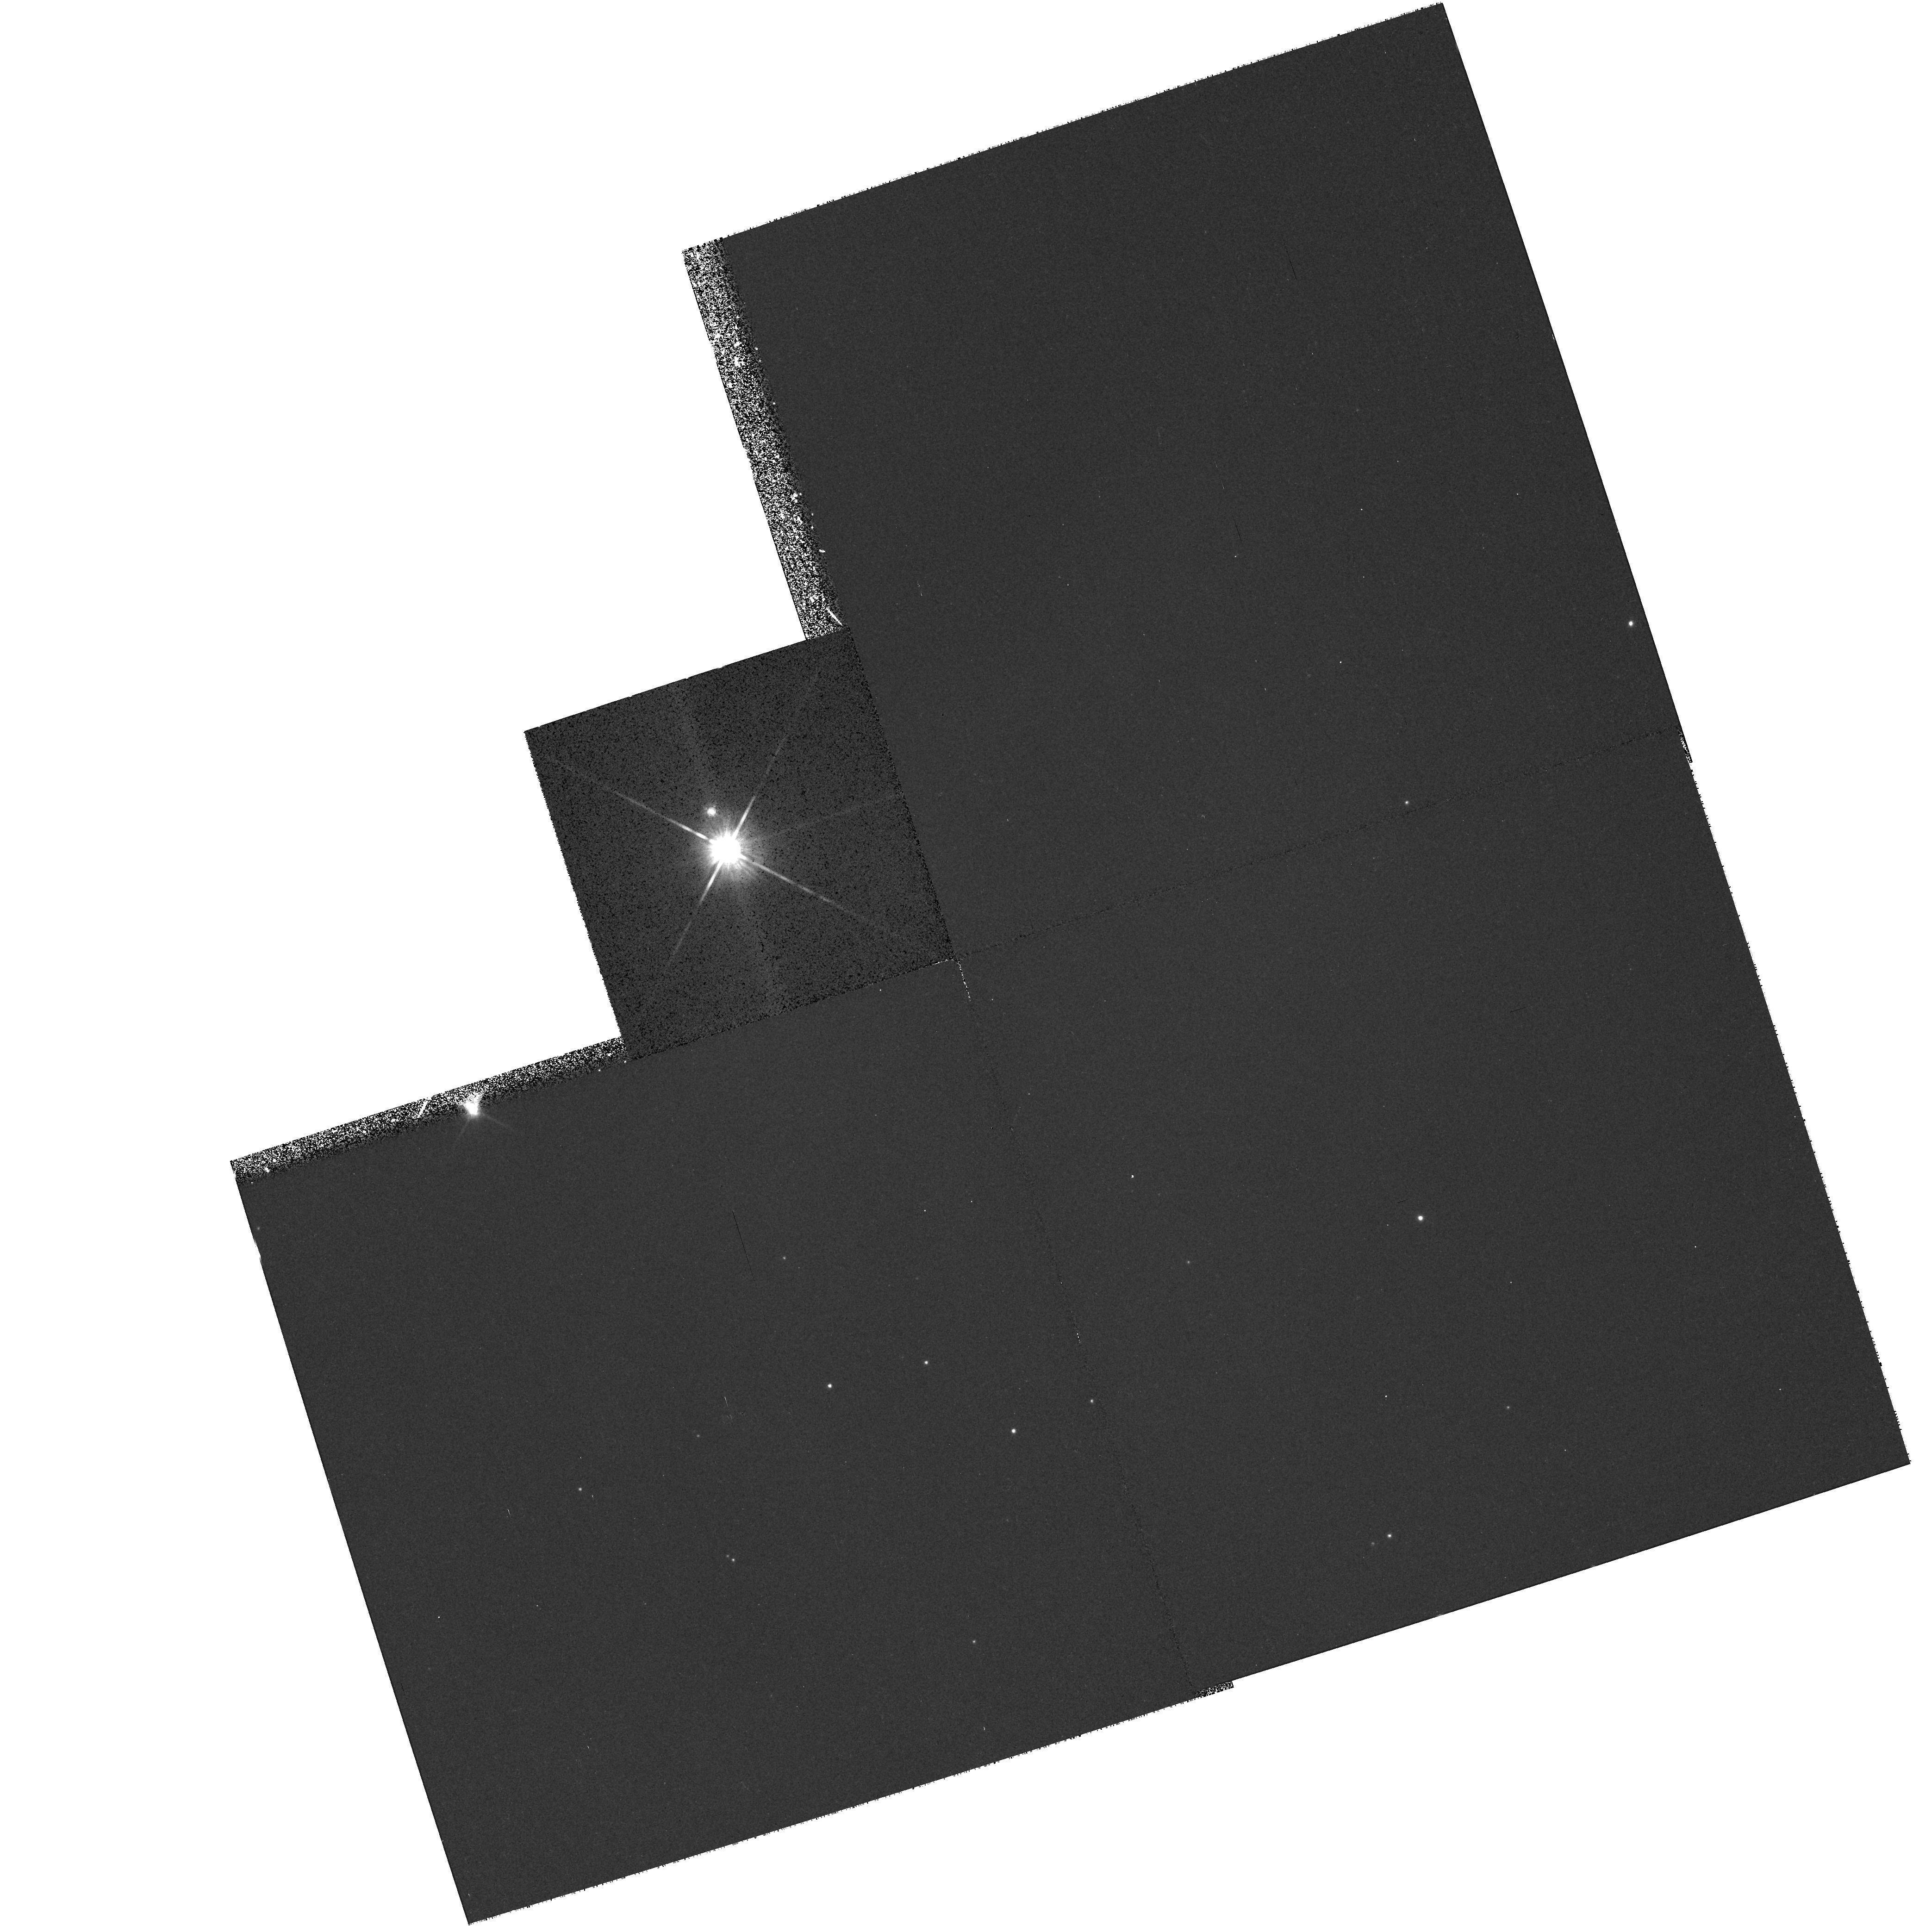
Target: V892-TAU. Instrument: WFPC2/PC. Filter: F814W. Exposure: 14 min. Observation ID: hst_6681_06_wfpc2_pc_f814w_u4cj06

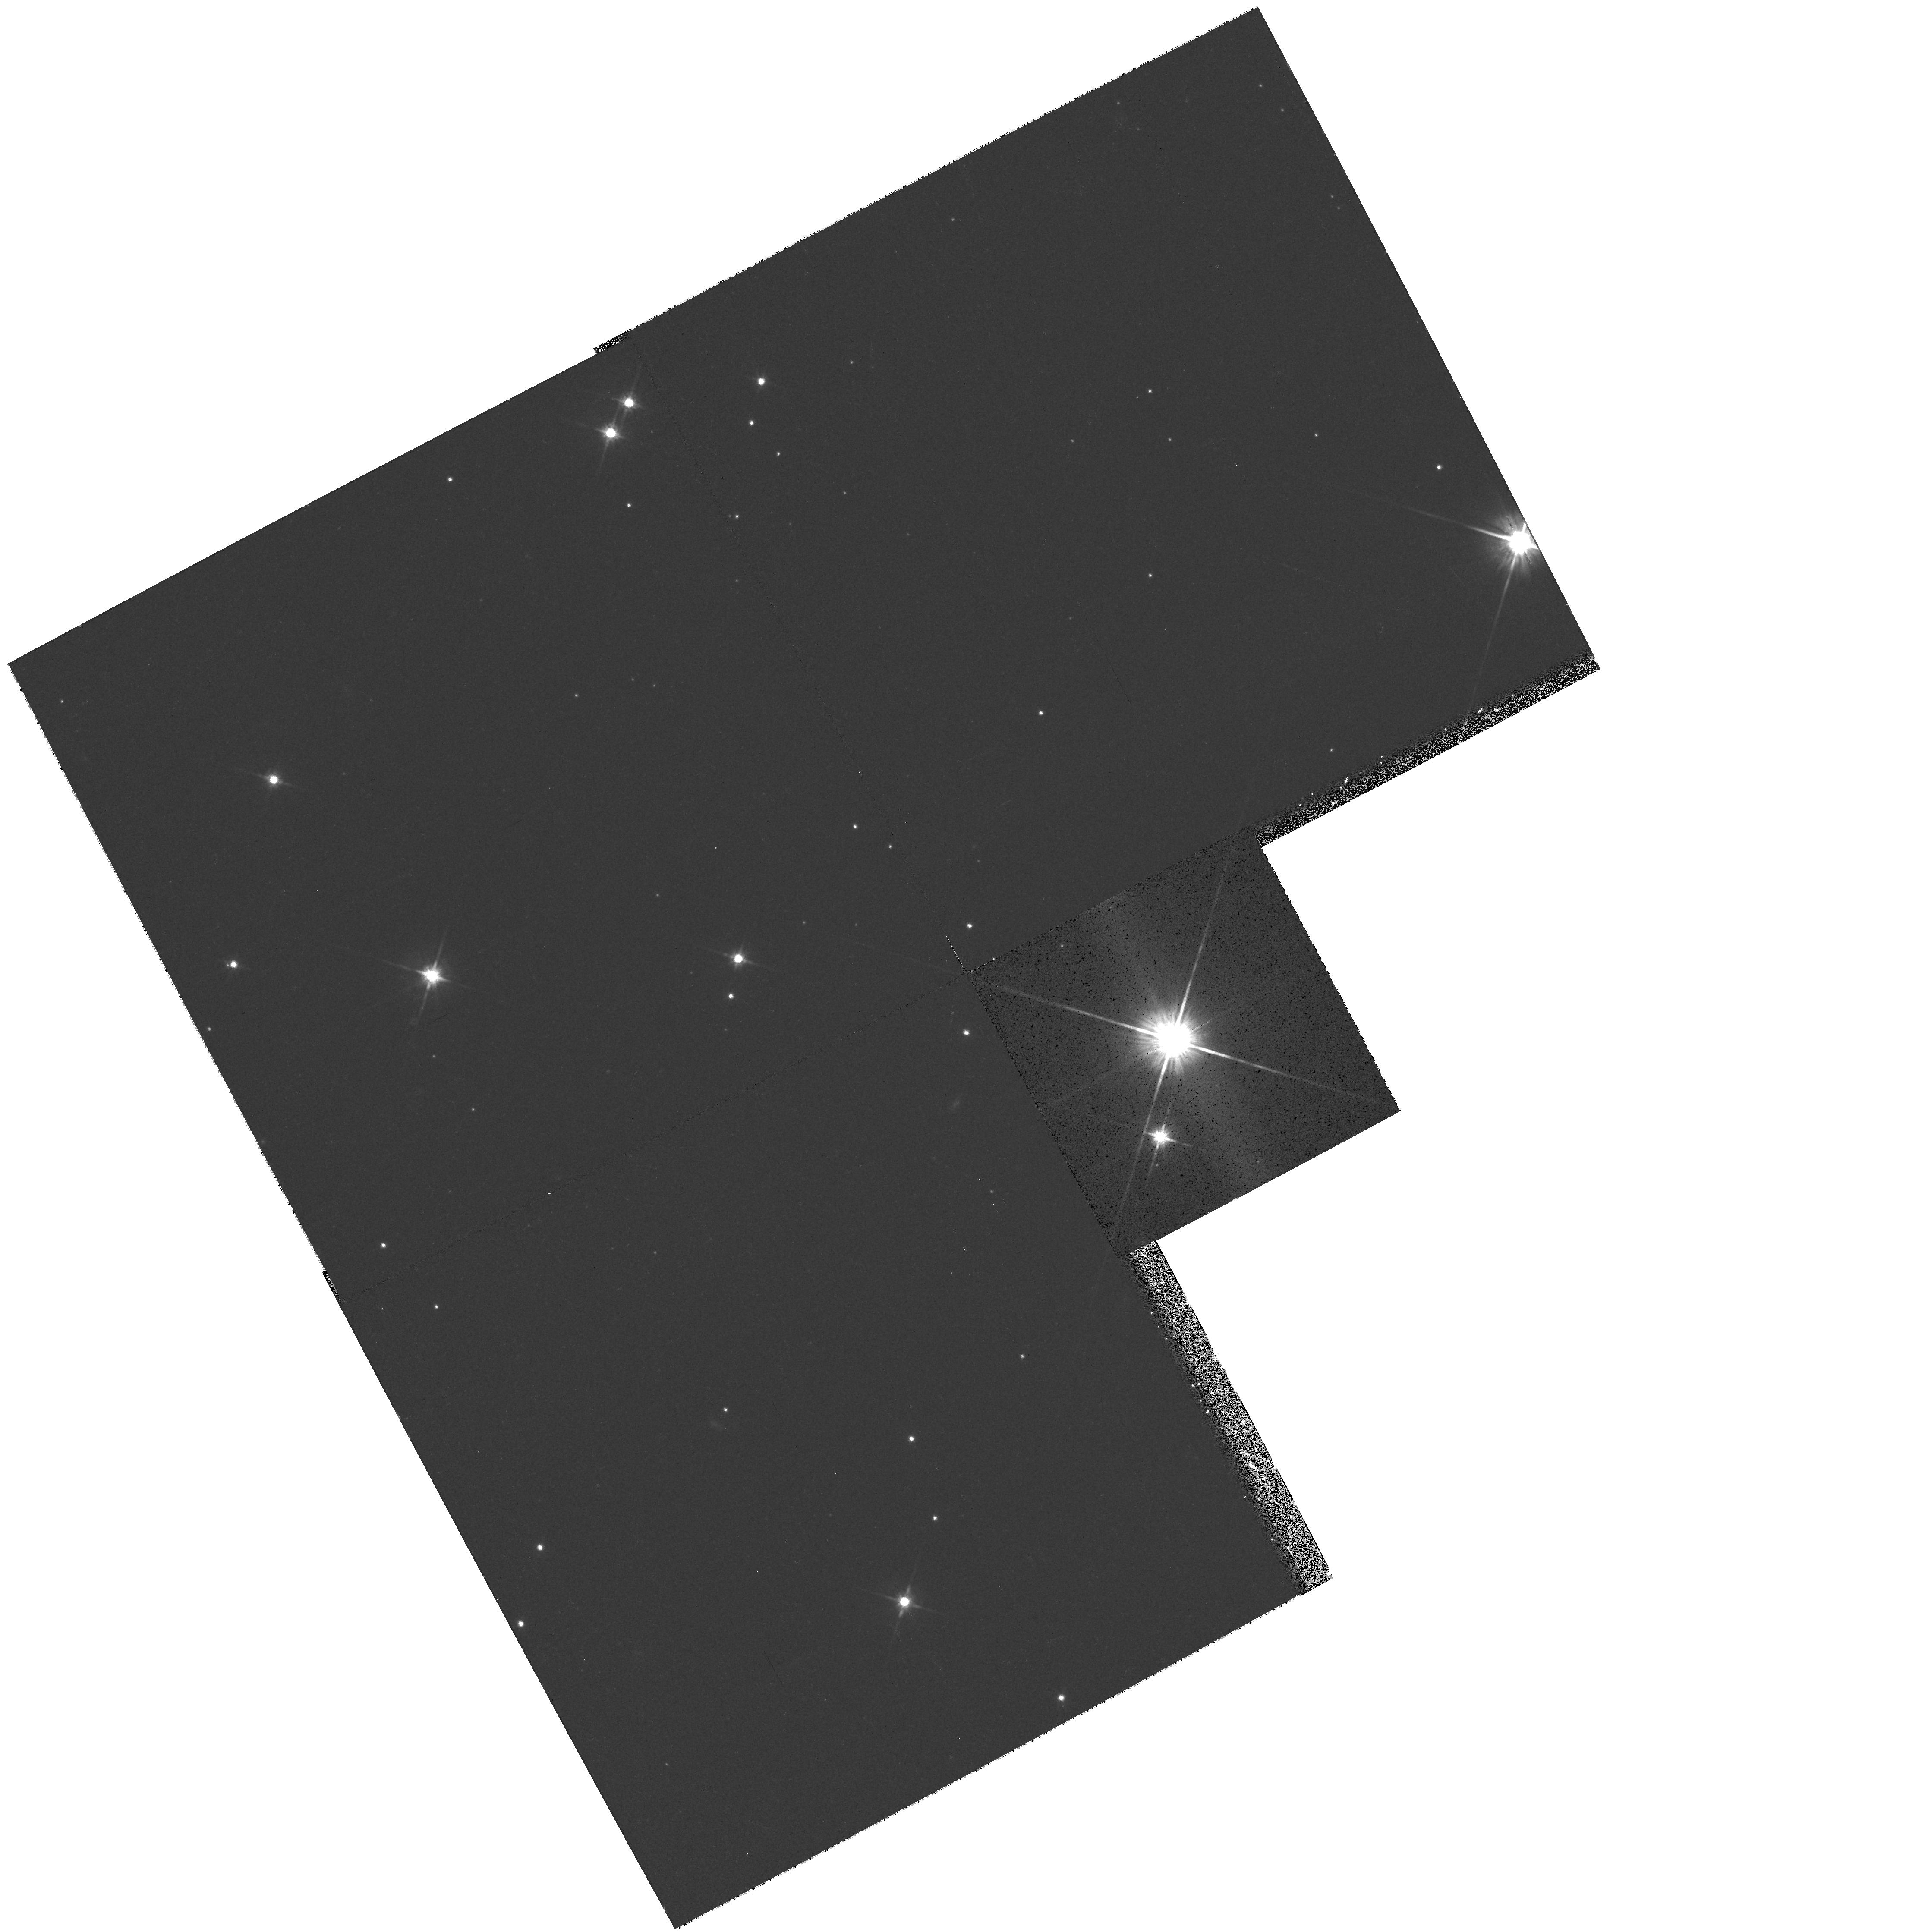
Target: V819-TAU. Instrument: WFPC2/PC. Filter: F814W. Exposure: 14 min. Observation ID: hst_6681_01_wfpc2_pc_f814w_u4cj01

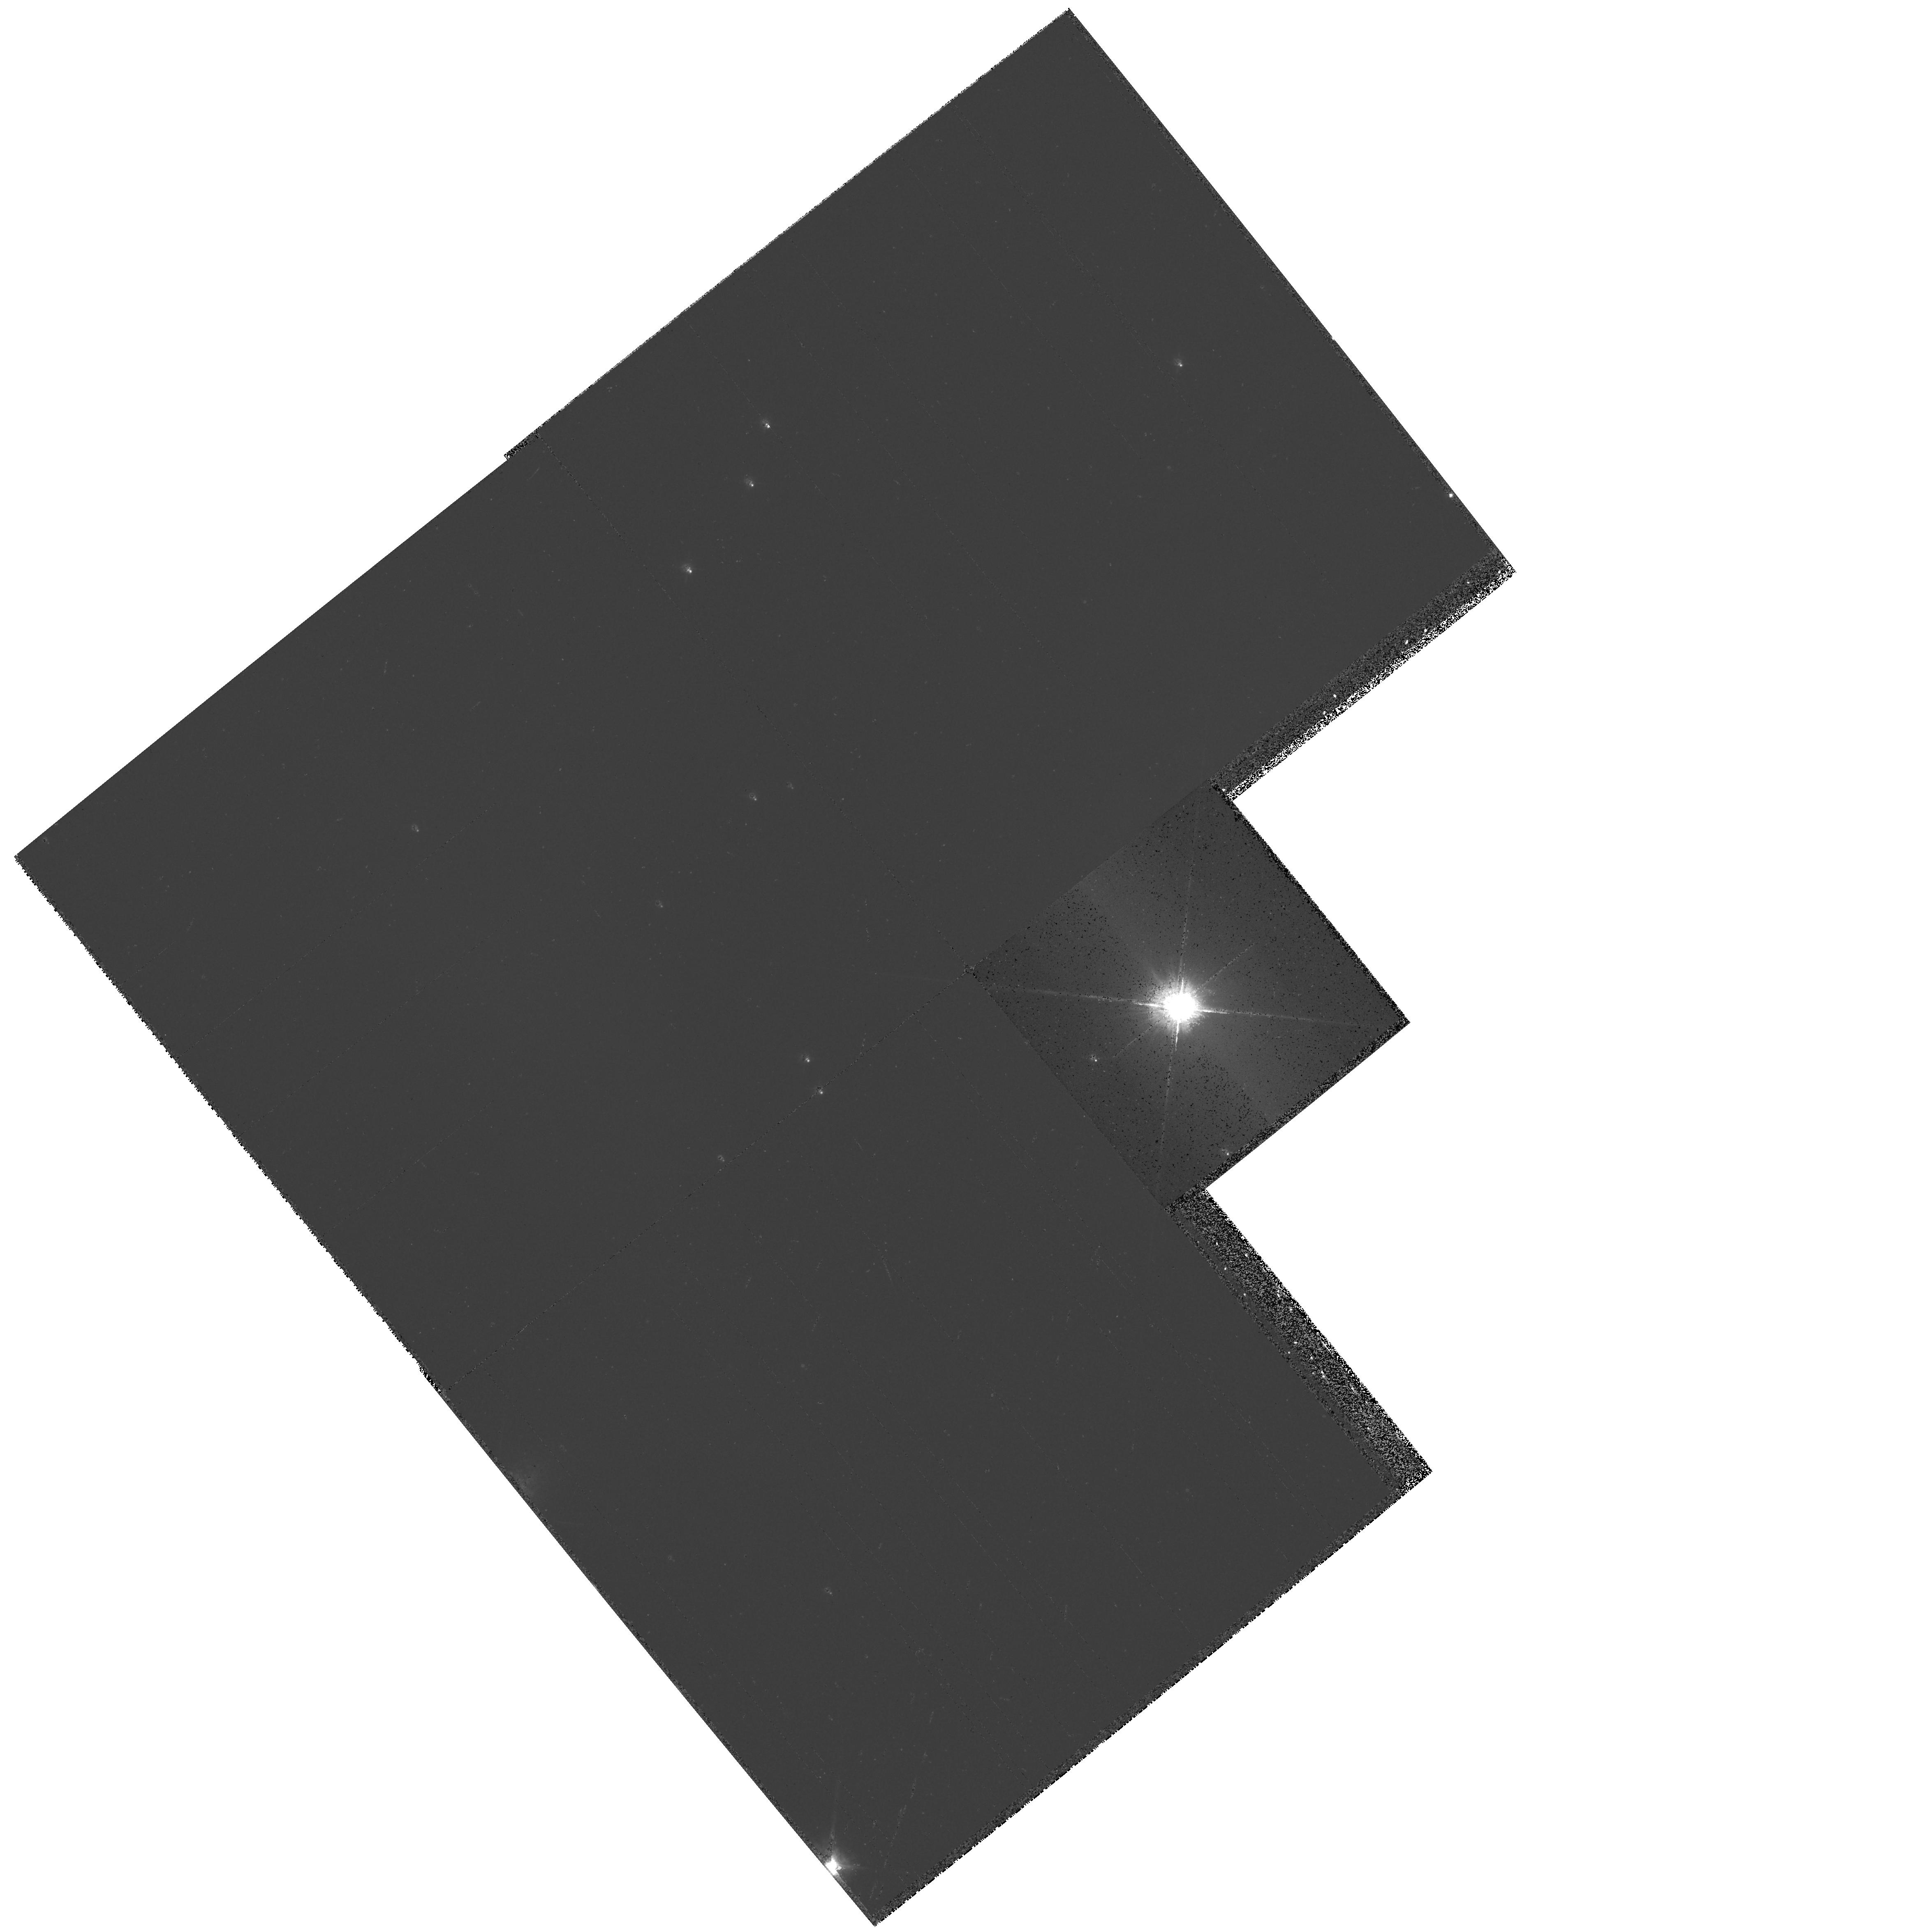
Target: RY-TAU. Instrument: WFPC2/PC. Filter: F675W. Exposure: 4 min. Observation ID: hst_6681_04_wfpc2_pc_f675w_u4cj04

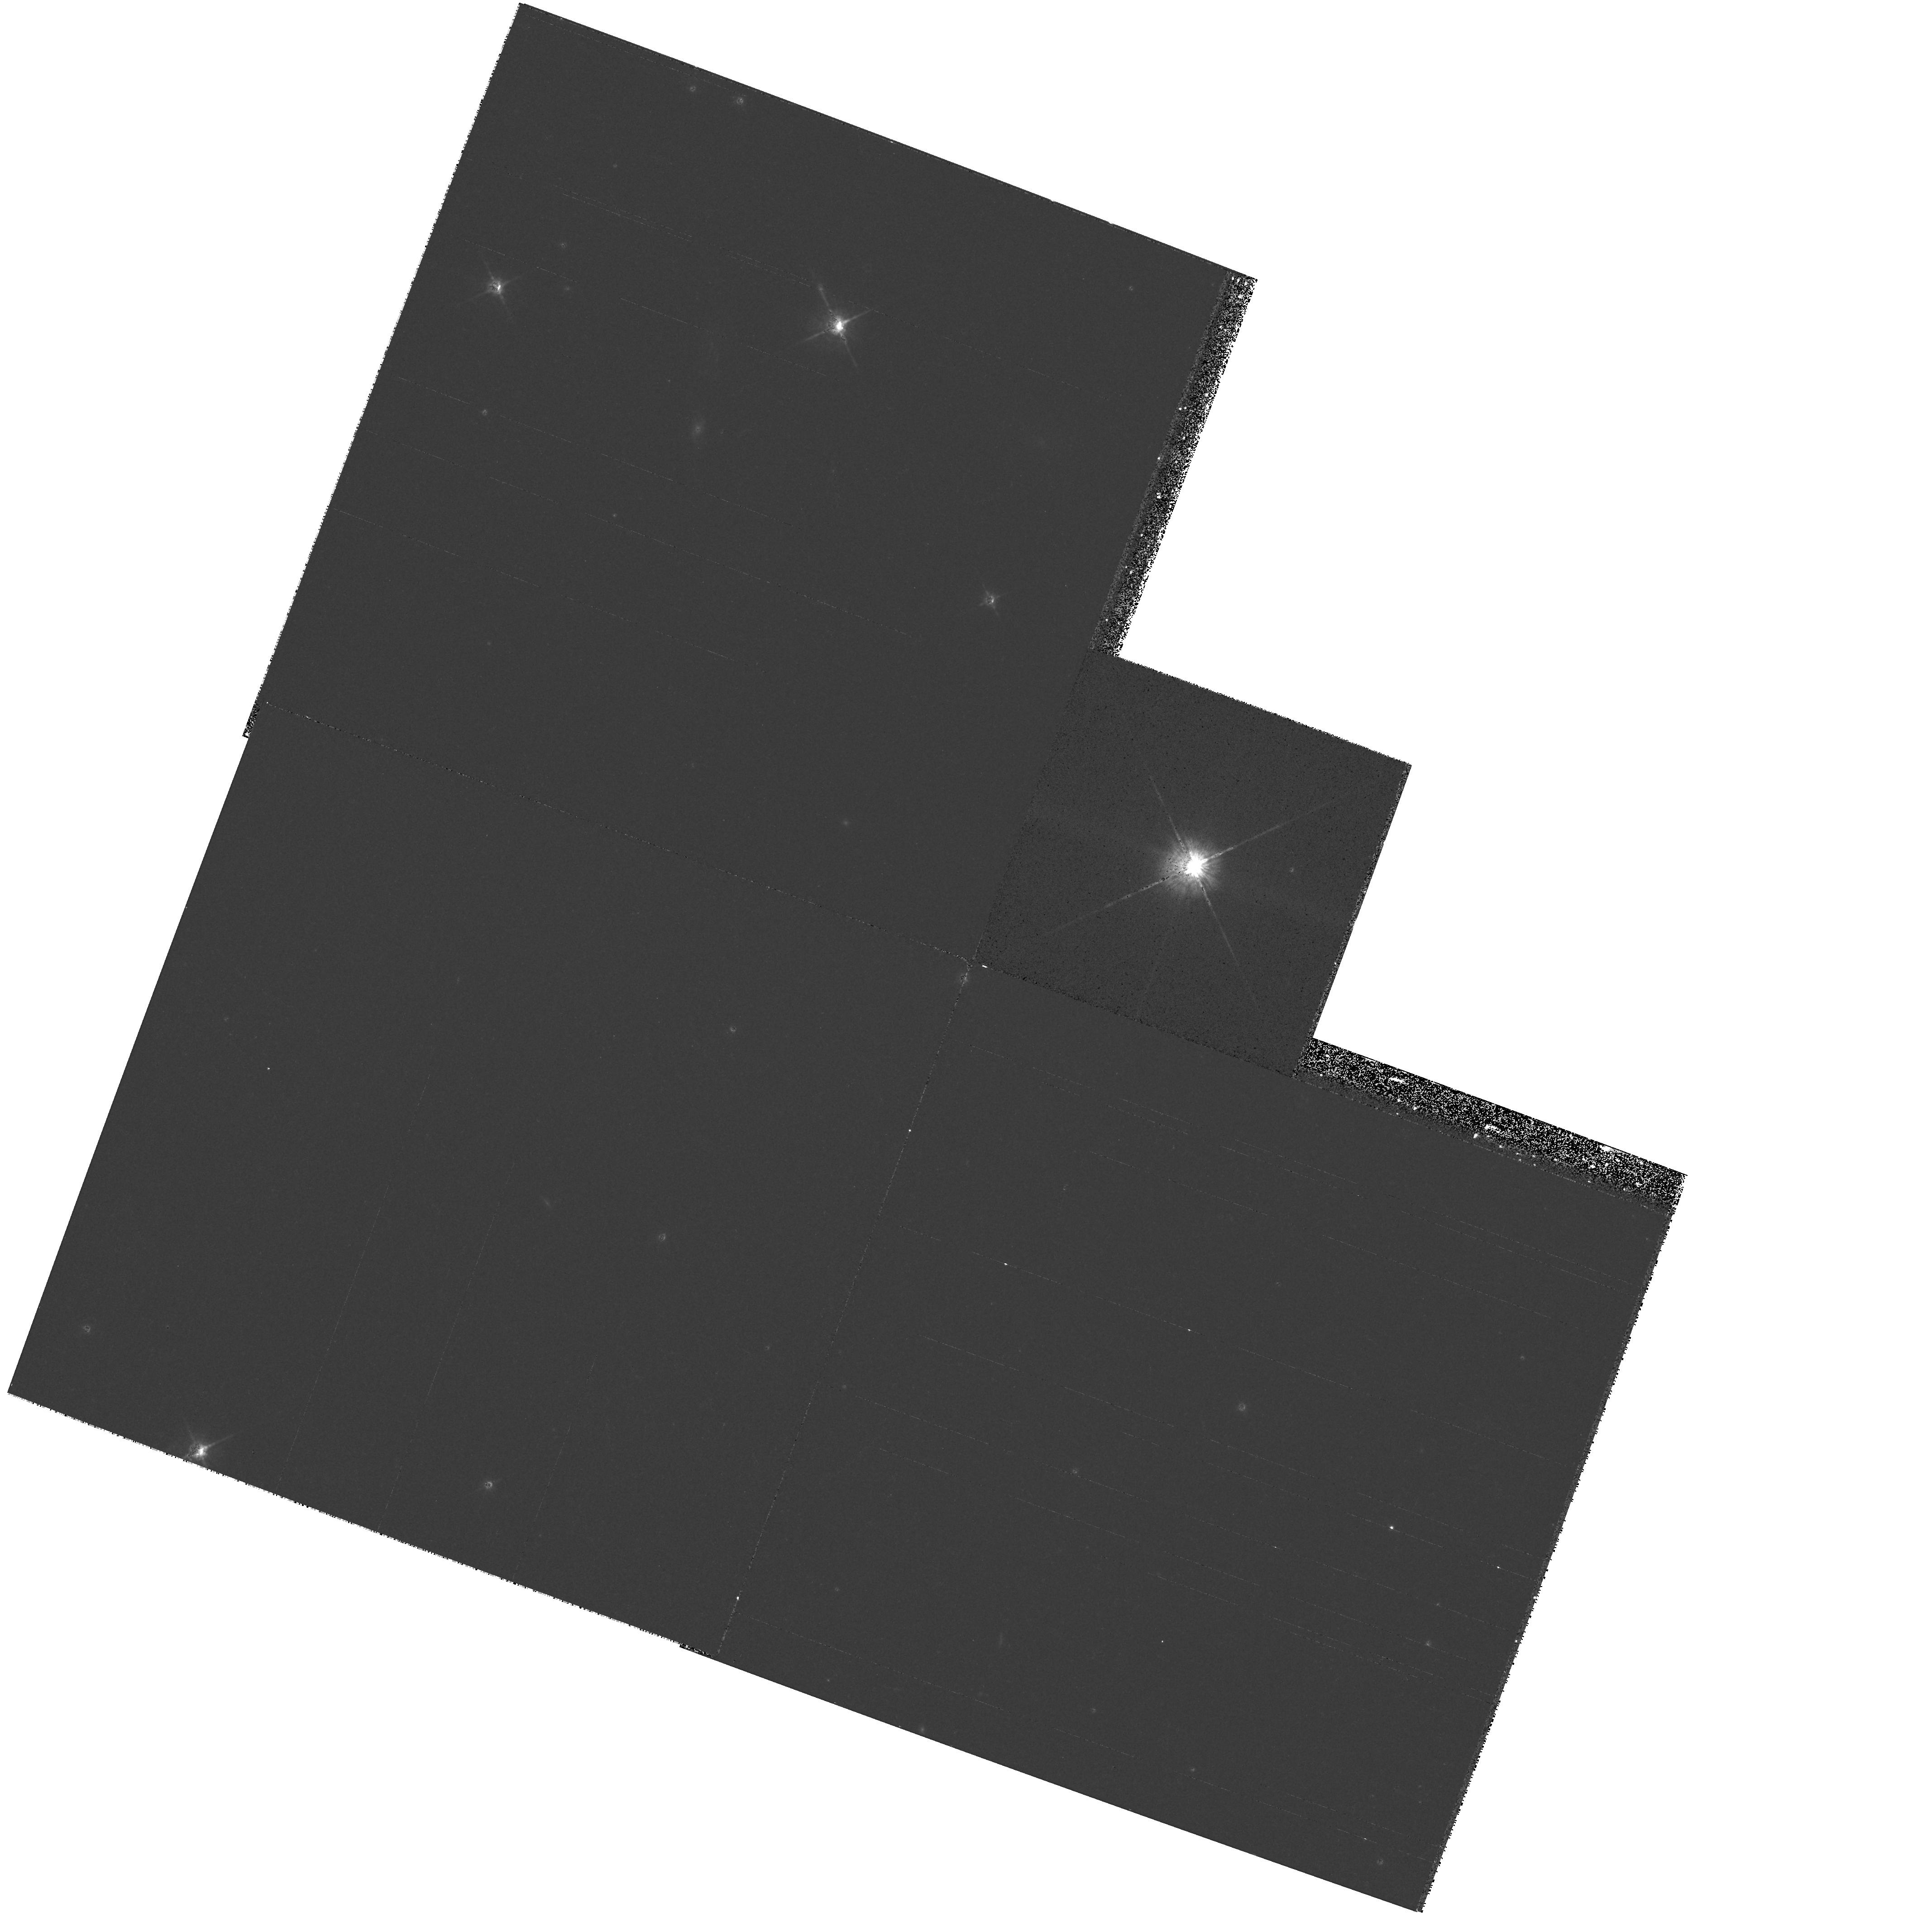
Target: DM-TAU. Instrument: WFPC2/PC. Filter: F675W. Exposure: 18 min. Observation ID: hst_6681_07_wfpc2_pc_f675w_u4cj07

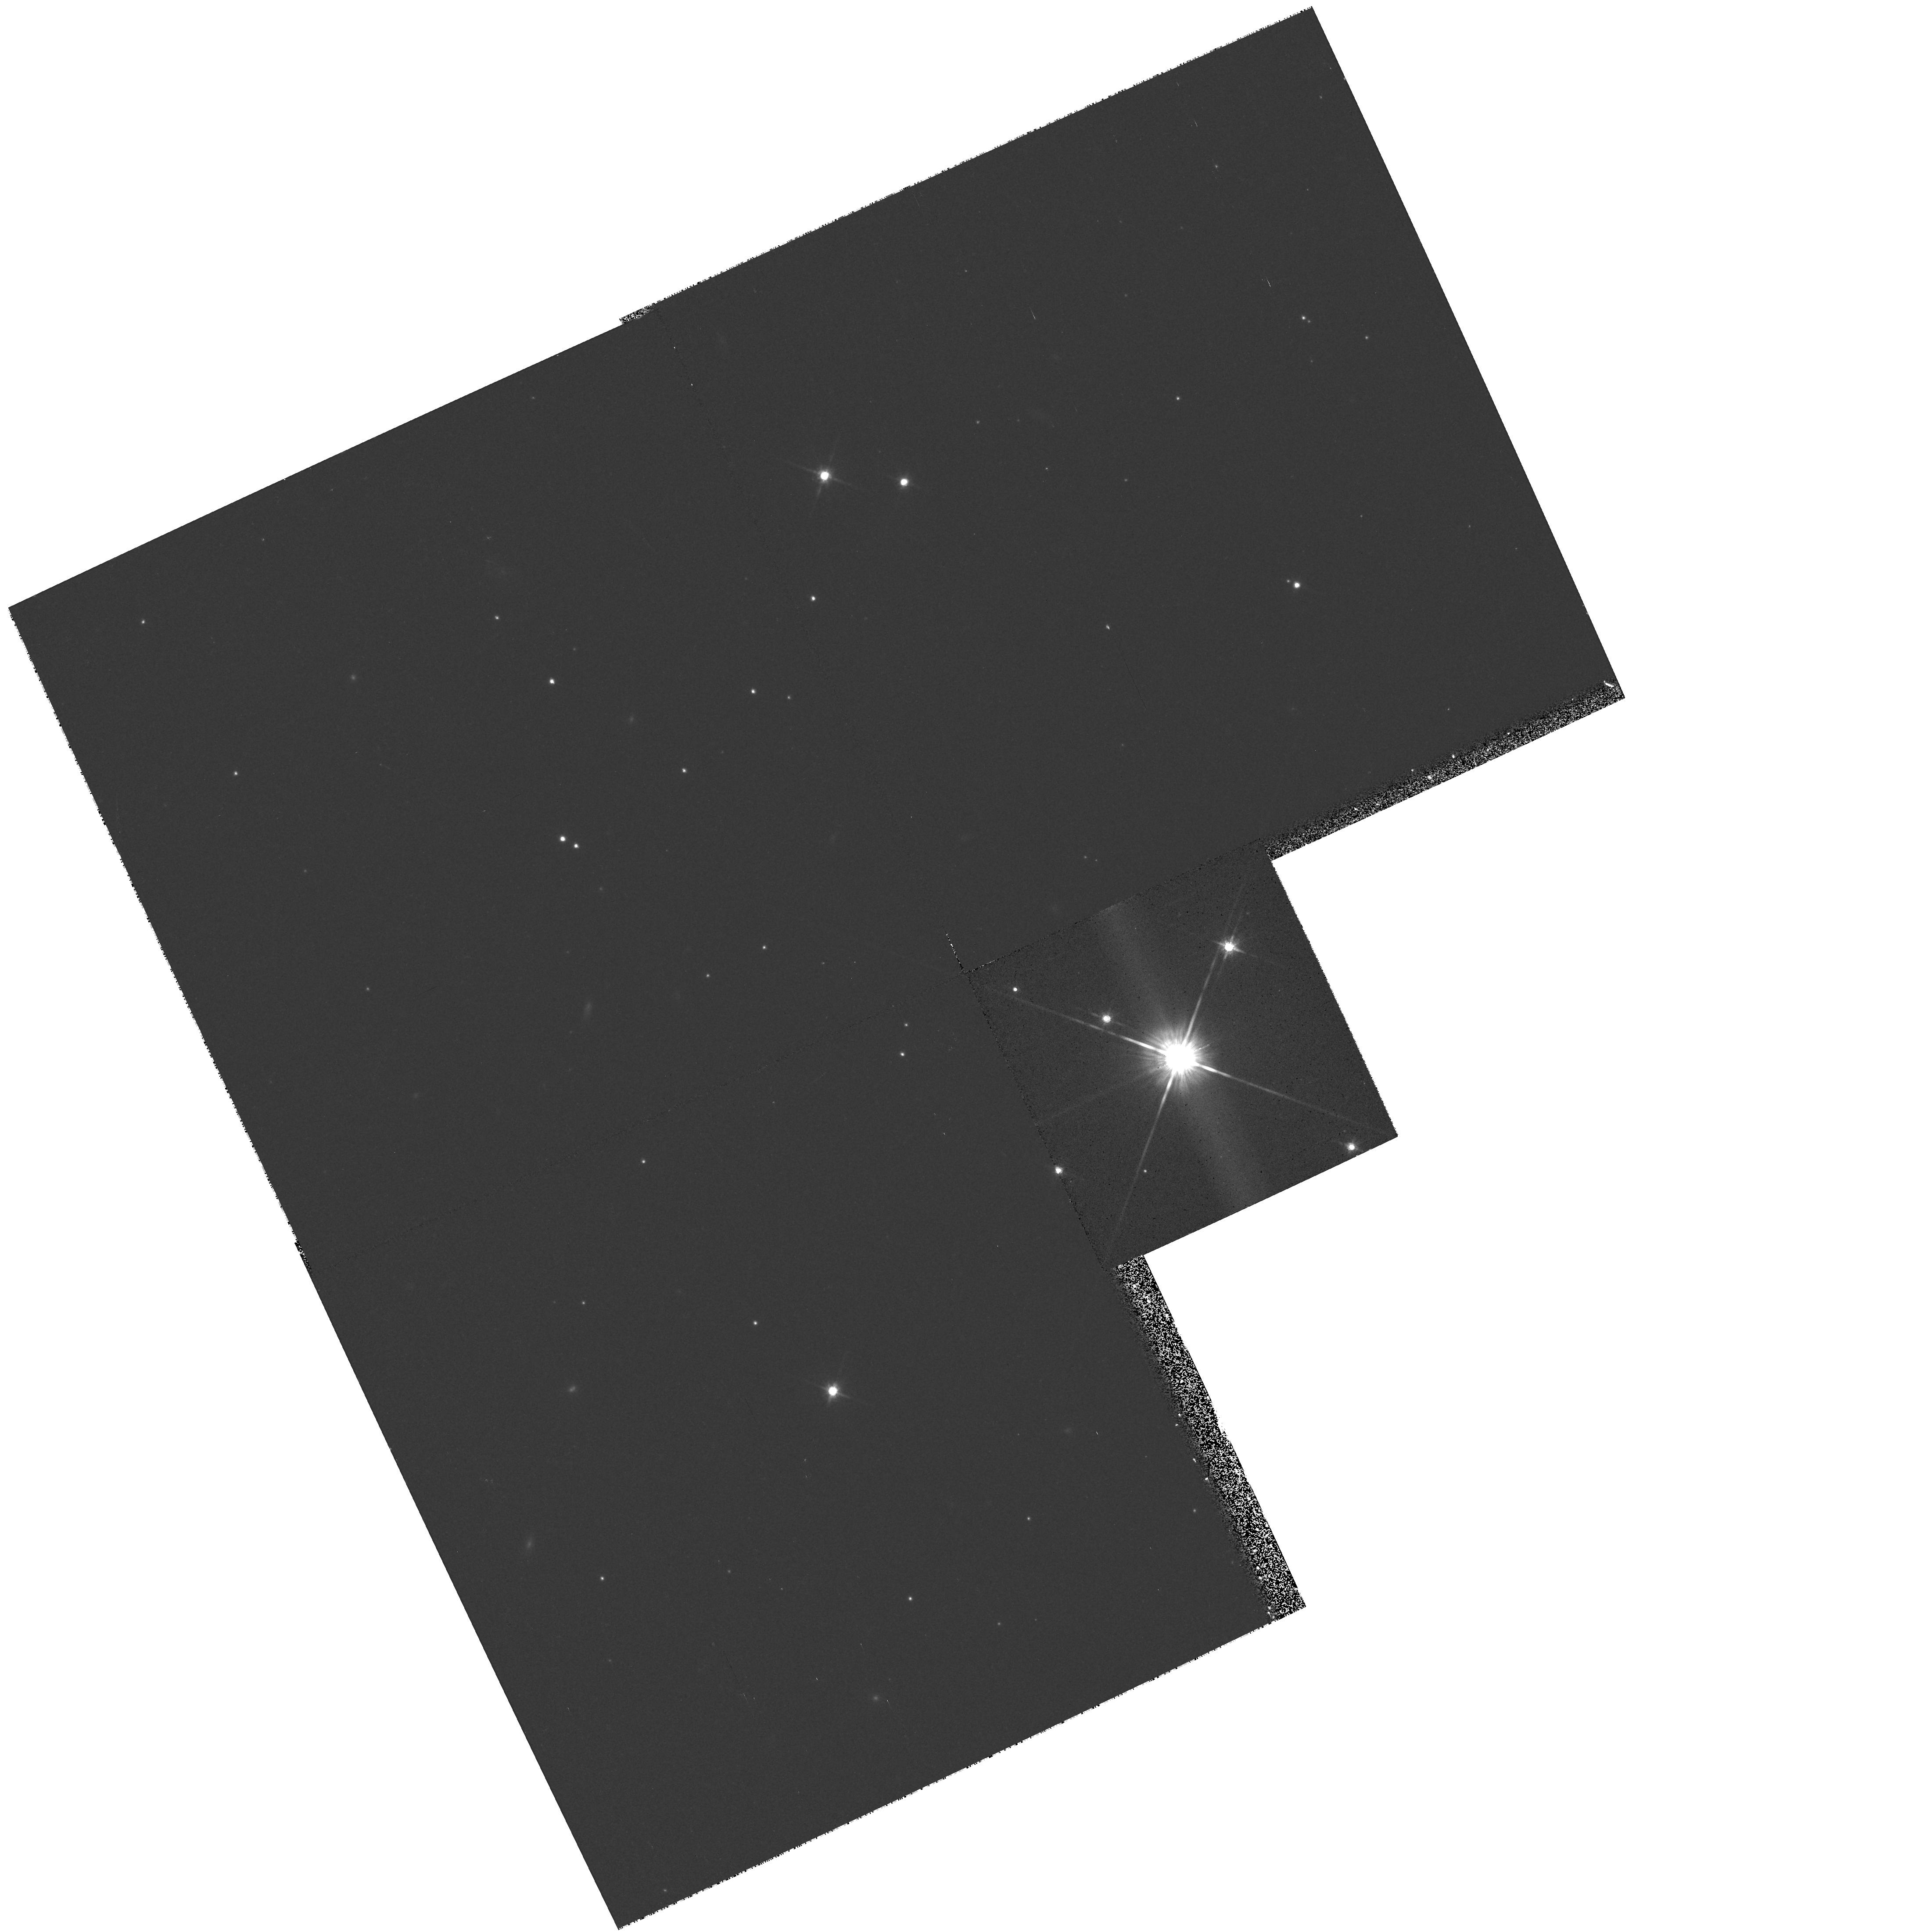
Target: DL-TAU. Instrument: WFPC2/PC. Filter: F814W. Exposure: 14 min. Observation ID: hst_6681_03_wfpc2_pc_f814w_u4cj03

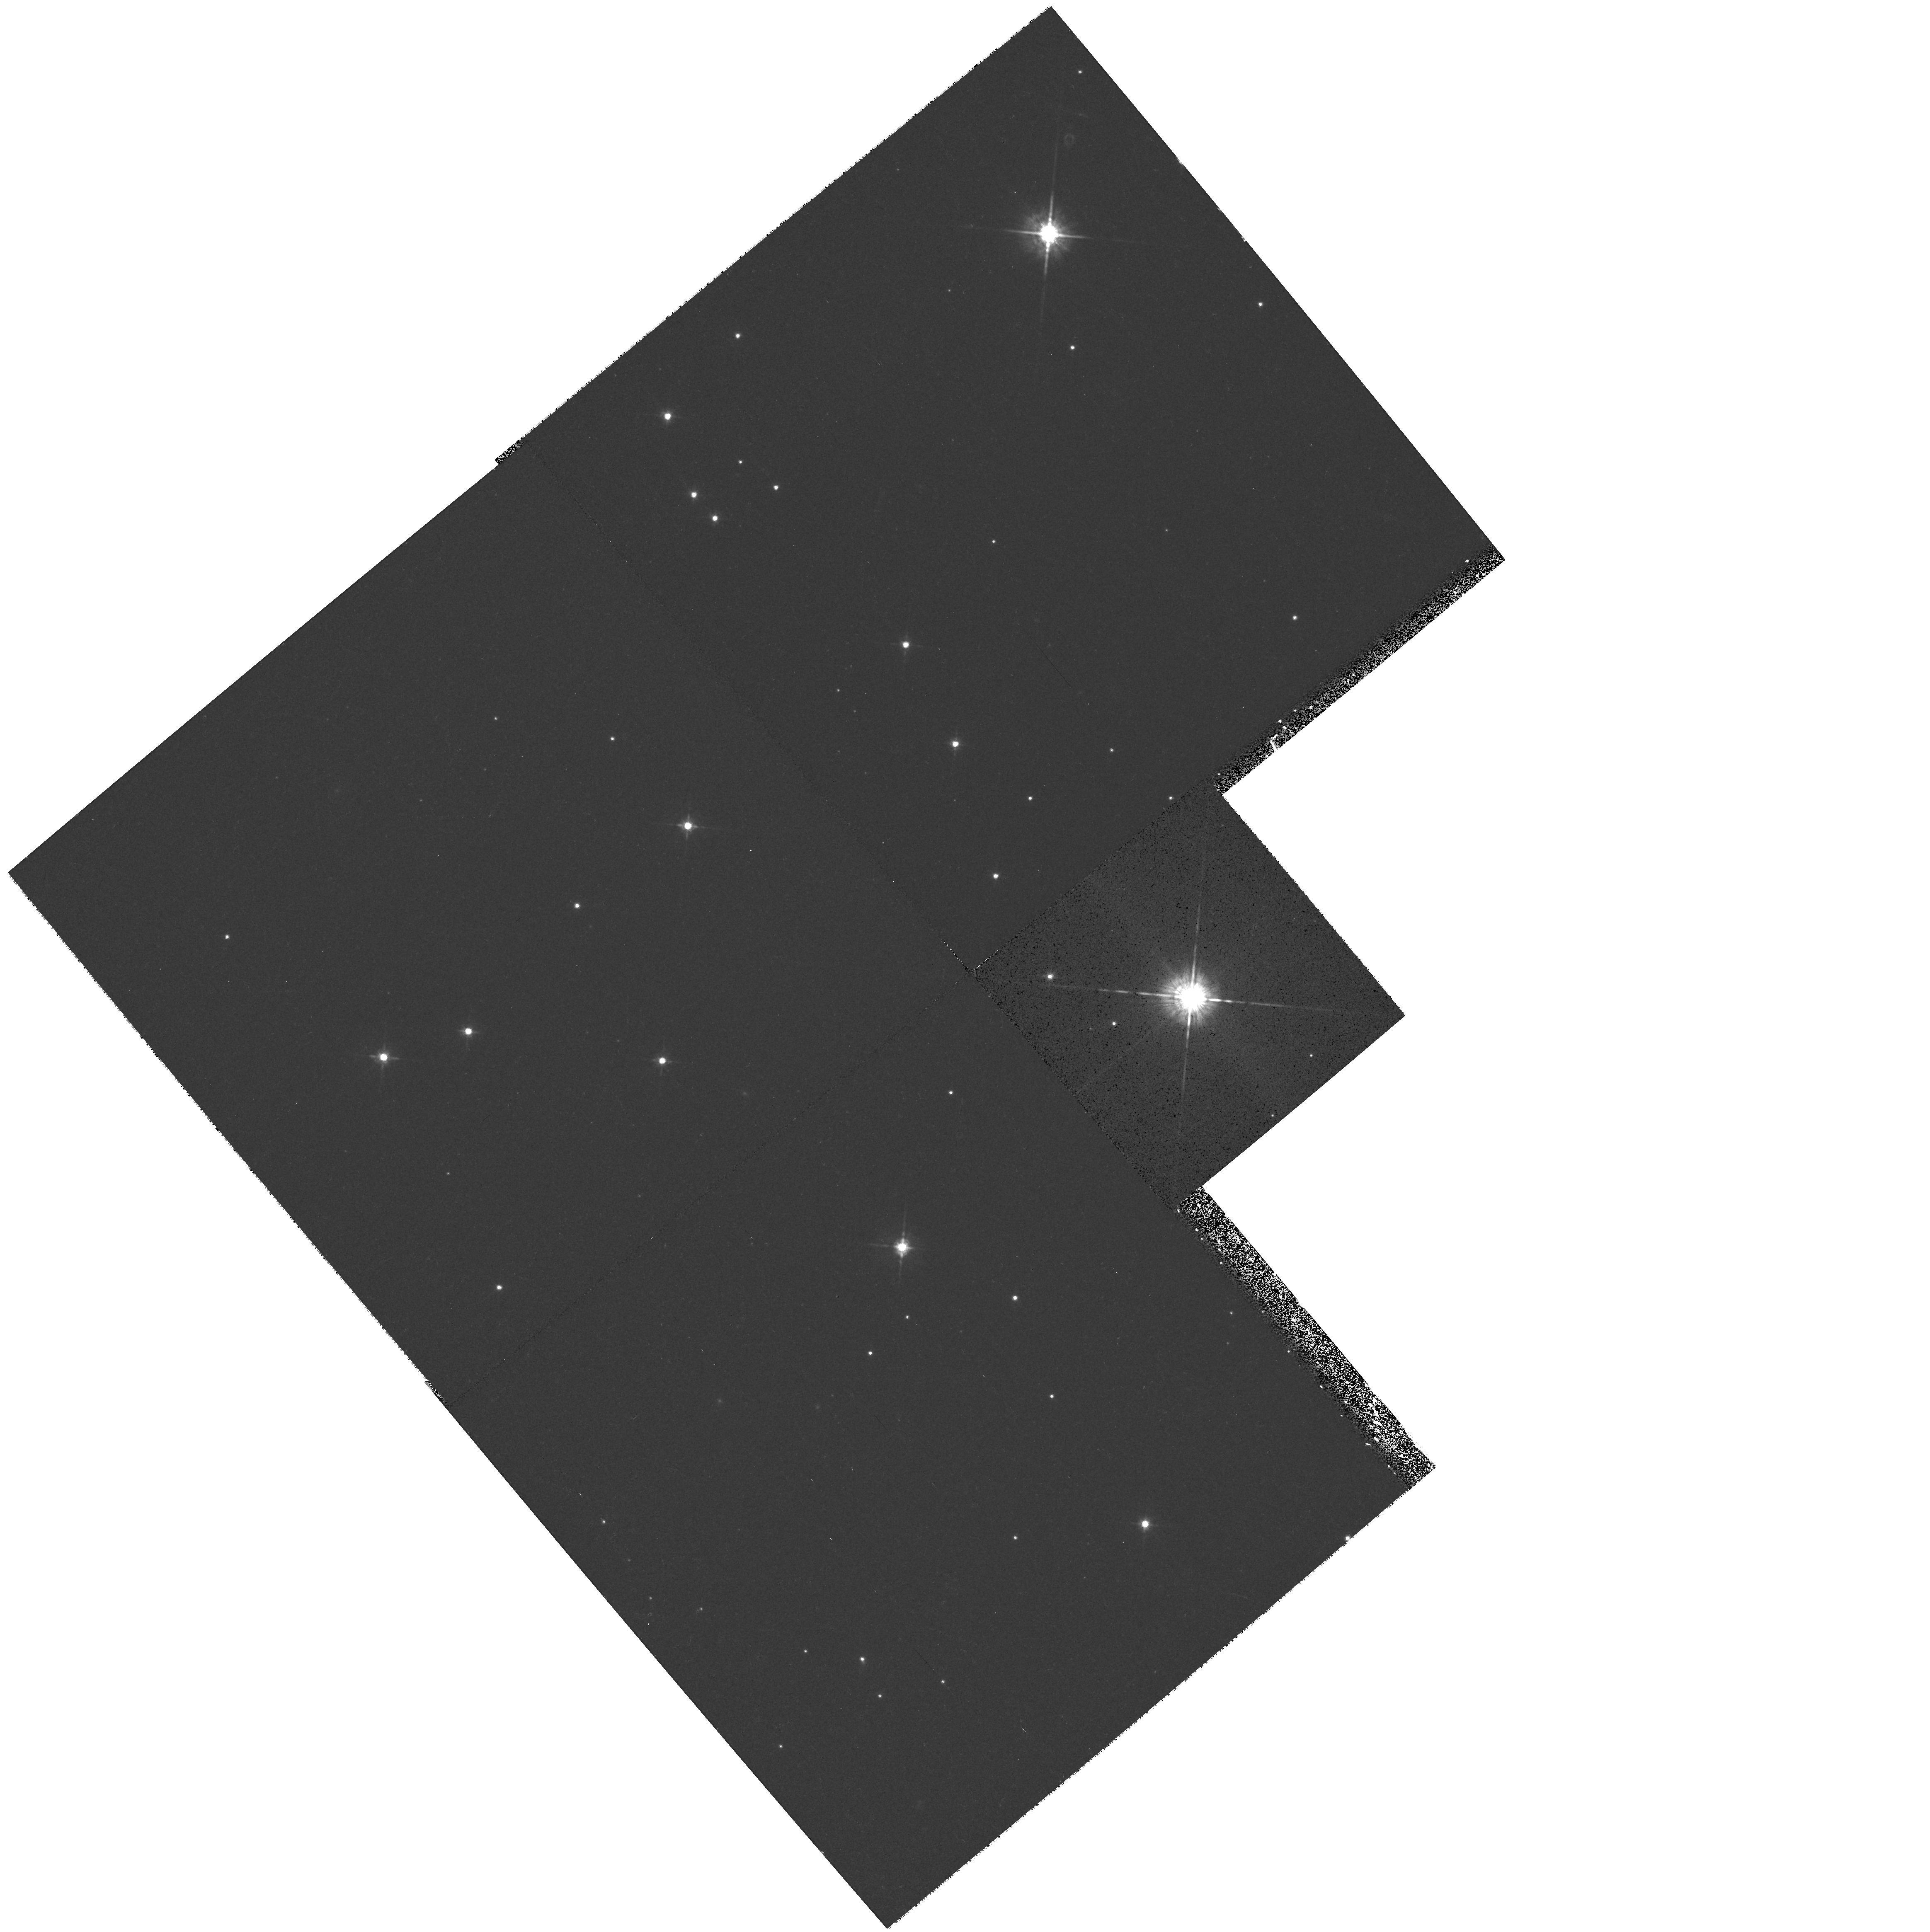
Target: V836-TAU. Instrument: WFPC2/PC. Filter: F675W. Exposure: 18 min. Observation ID: hst_6681_05_wfpc2_pc_f675w_u4cj05

Evolution of Pre-Main Sequence Circumstellar Nebulosity (PI: Padgett, Deborah)

Initial HST results from imaging of disks around pre-main sequence stars provide compelling justification to observe a broader sample of young stars. We request time to image with WFPC2 the circumstellar environment of nearby pre-main sequence stars with compact nebulosity indicated by molecular line emission and significant linear polarization. The tenfold increase in angular resolution and the stability of HST's point spread function enables high dynamic range imaging on 15 AU scales unreachable from the ground which are necessary to directly study circumstellar nebulae. These images will allow us to: o Characterize the size, surface brightness, and morphology of circumstellar disk/envelope systems for a sample of pre-main sequence stars spanning a range of evolutionary states, from the earliest time at which young stars become optically visible in the midst of infalling gaseous envelopes, to the epoch in which accretion ceases and the disks become optically thin, perhaps as a result of planet-building episodes; o Investigate the morphology of ionized outflows powered by energetic winds driven by pre-main sequence stars or accretion disks to assess their impact on the evolution of protoplanetary disk/envelope structures.